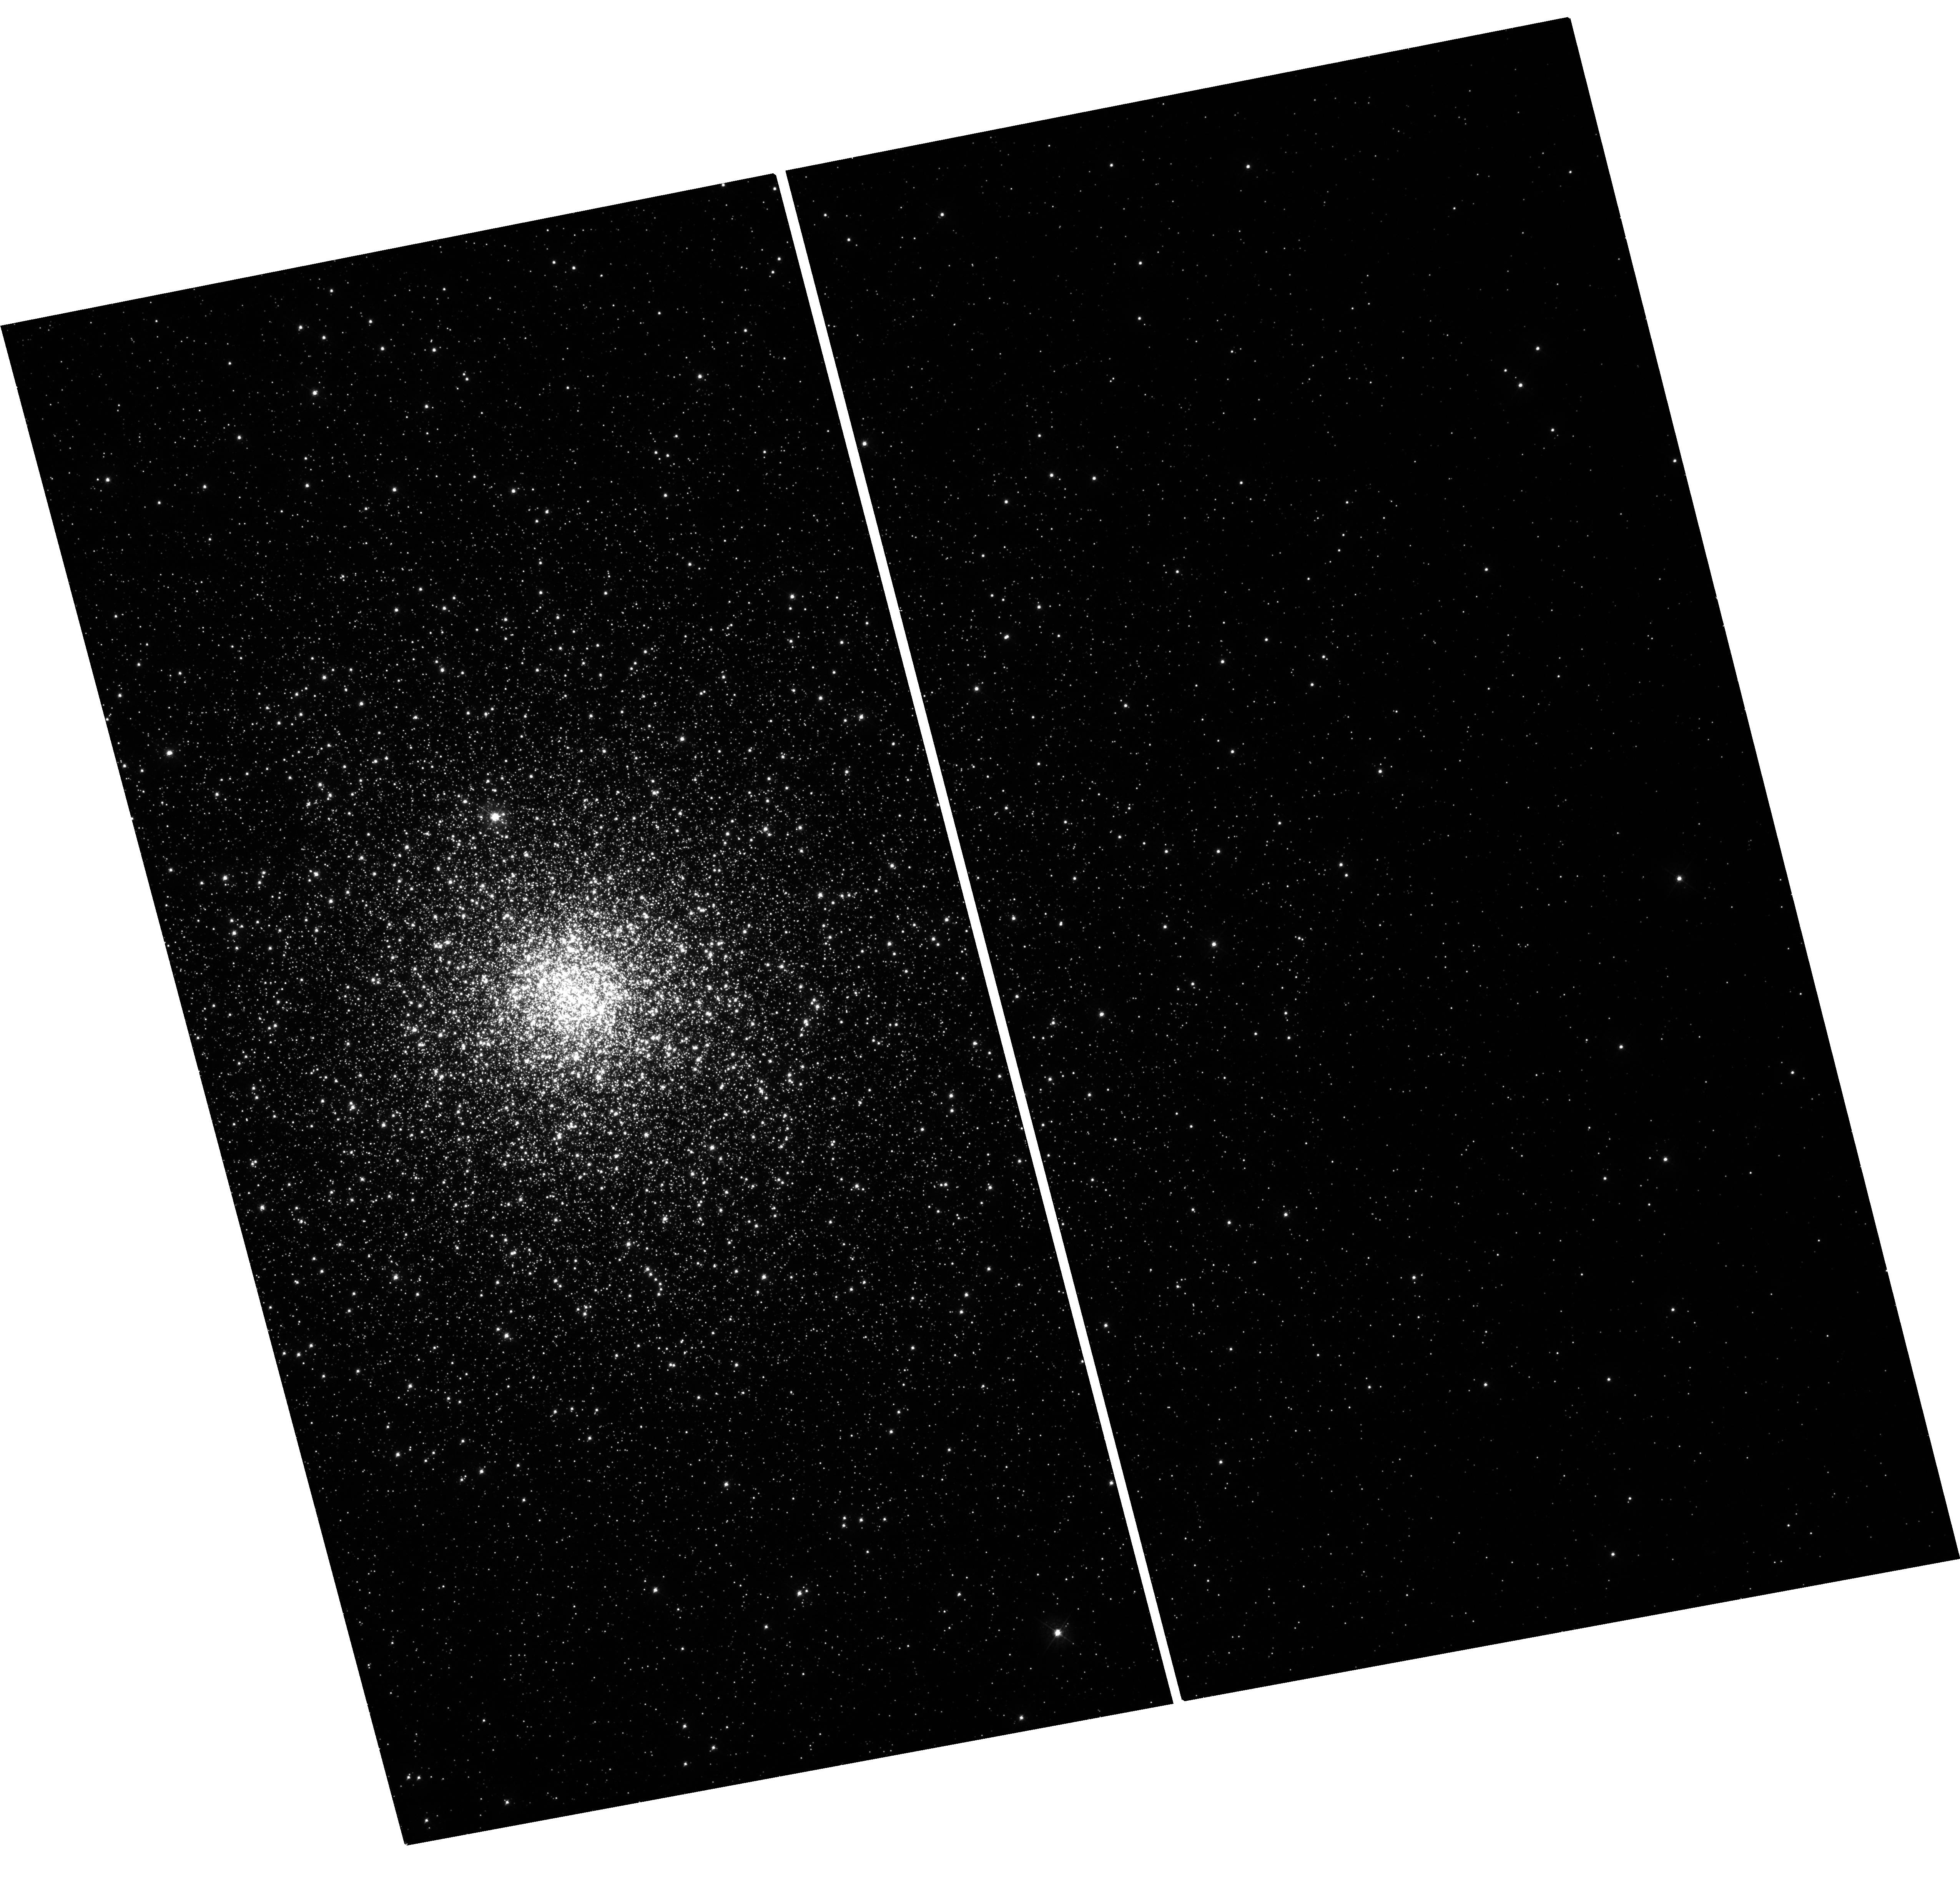
Target: NGC6864. Instrument: WFC3/UVIS. Filter: F438W. Exposure: 21 min. Observation ID: hst_11628_10_wfc3_uvis_f438w_ib2y10

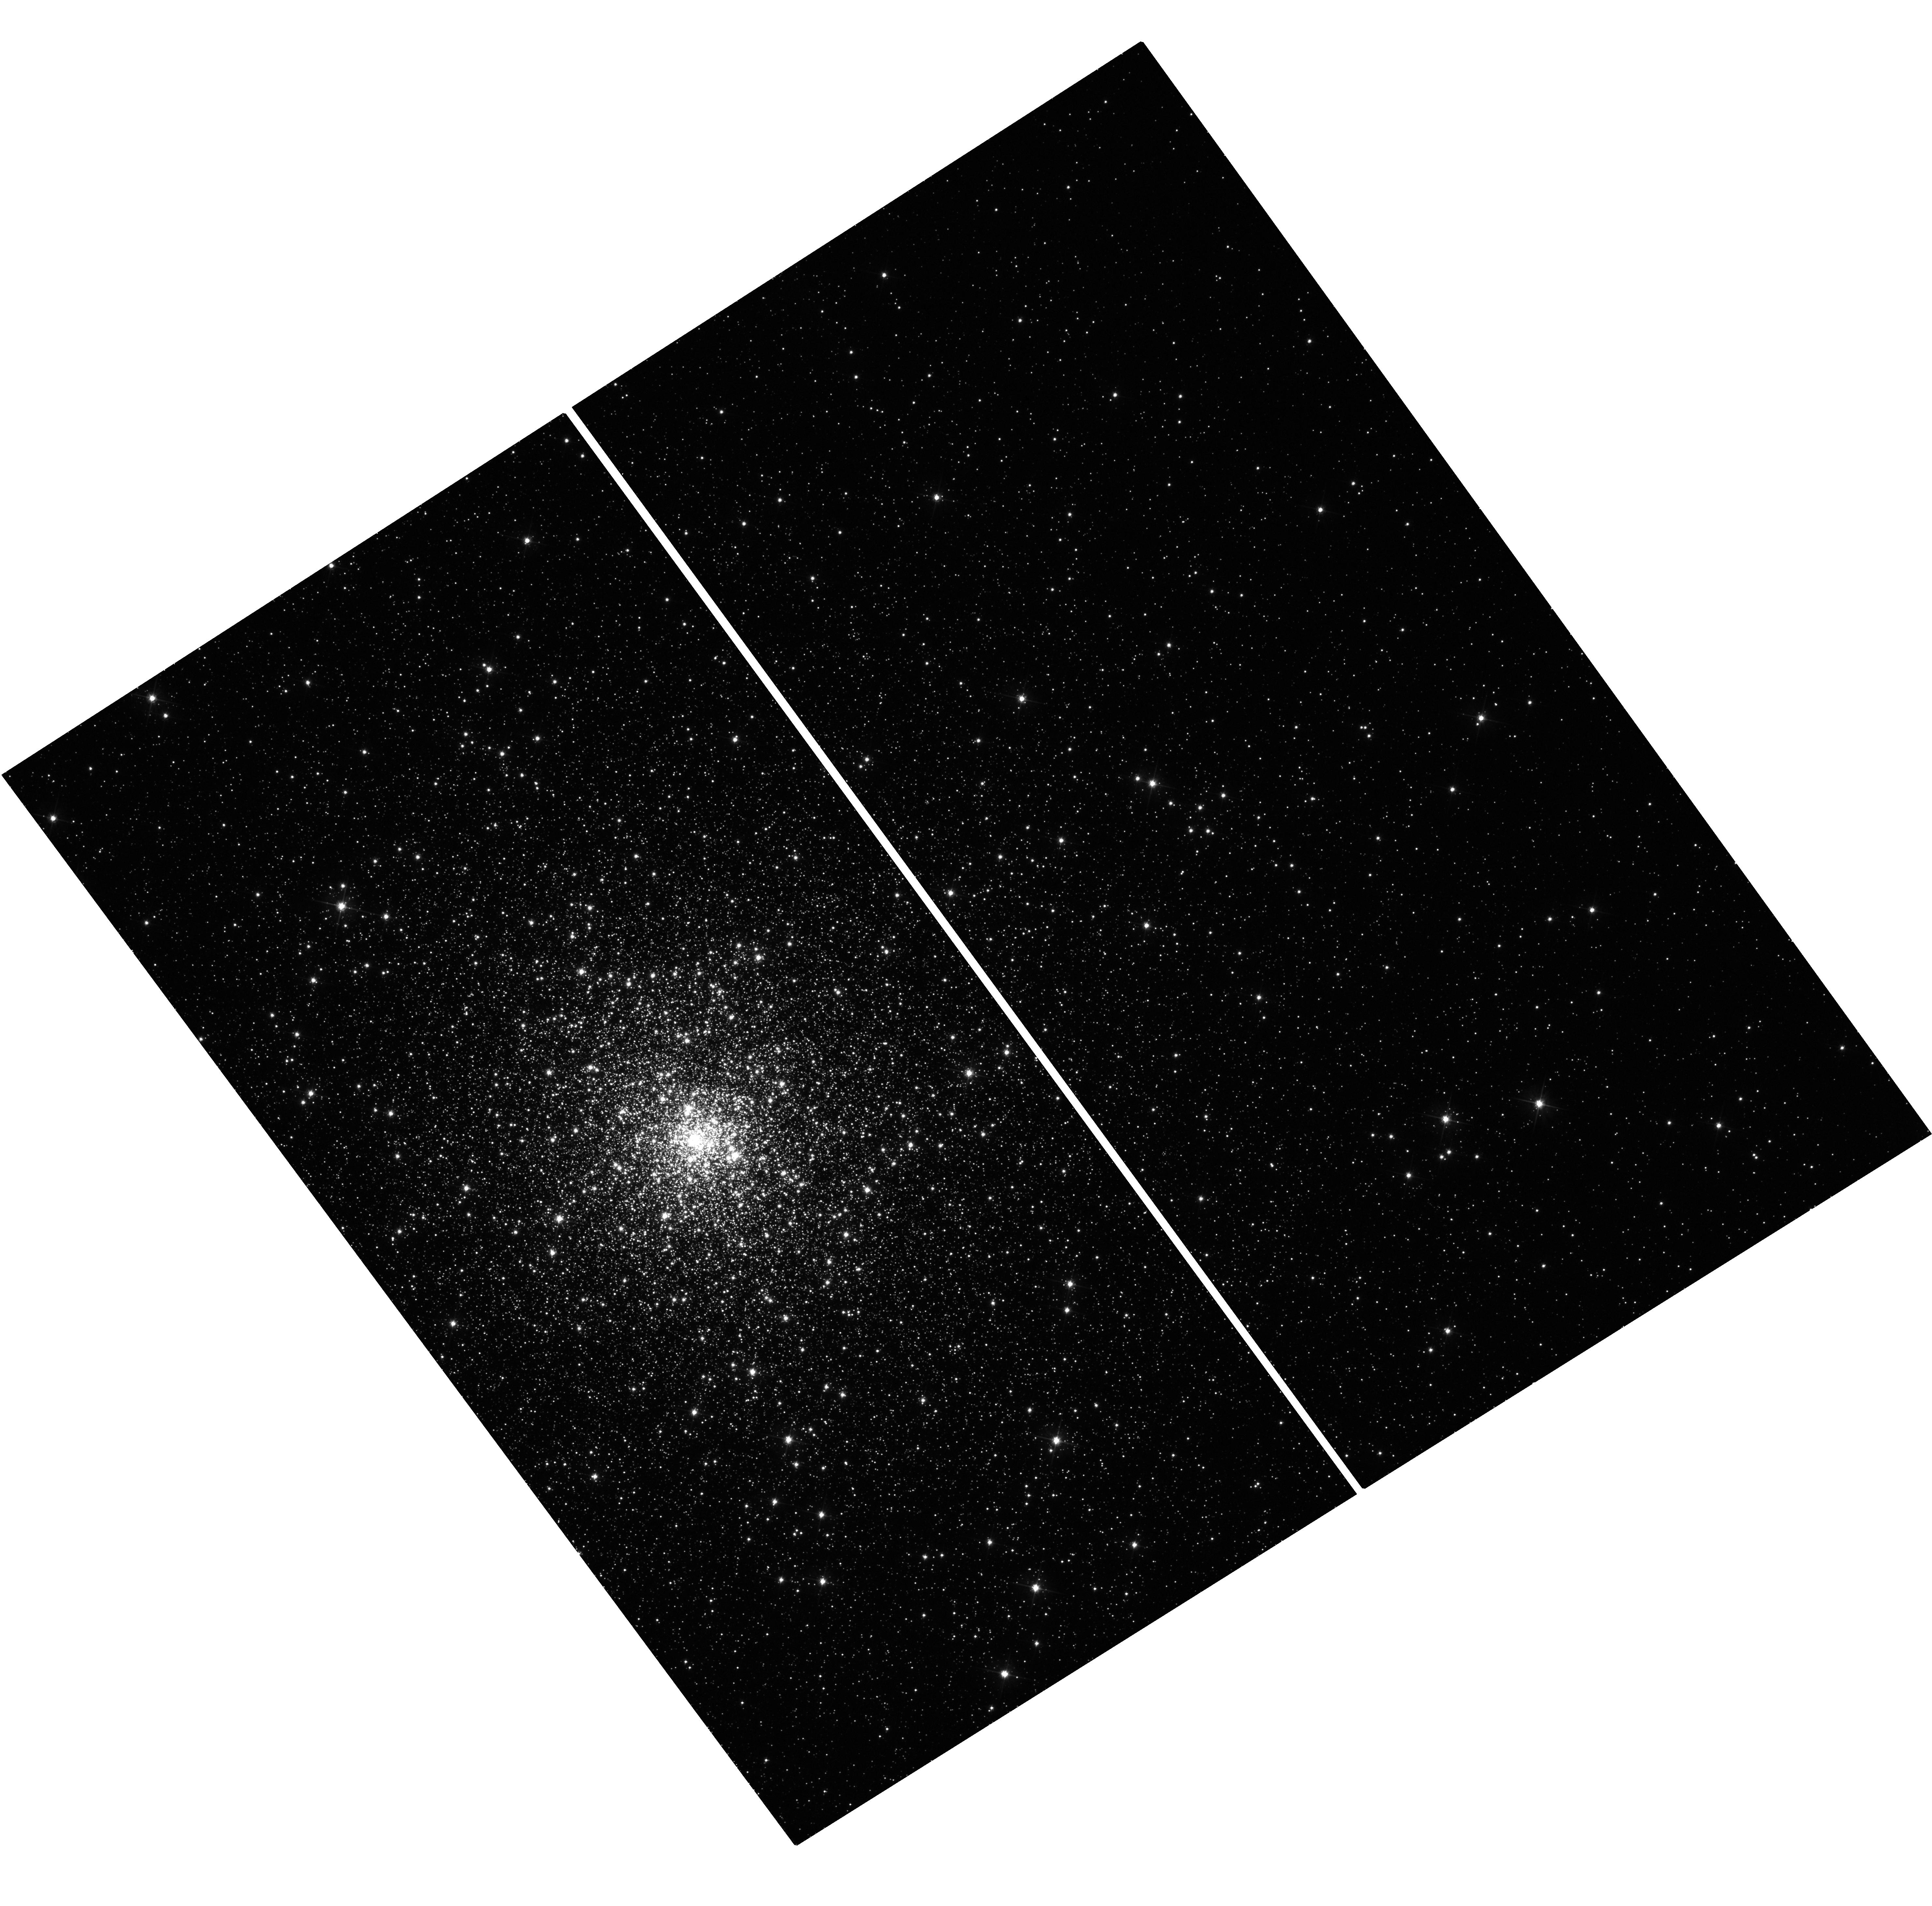
Target: NGC6517. Instrument: WFC3/UVIS. Filter: F555W. Exposure: 21 min. Observation ID: hst_11628_09_wfc3_uvis_f555w_ib2y09

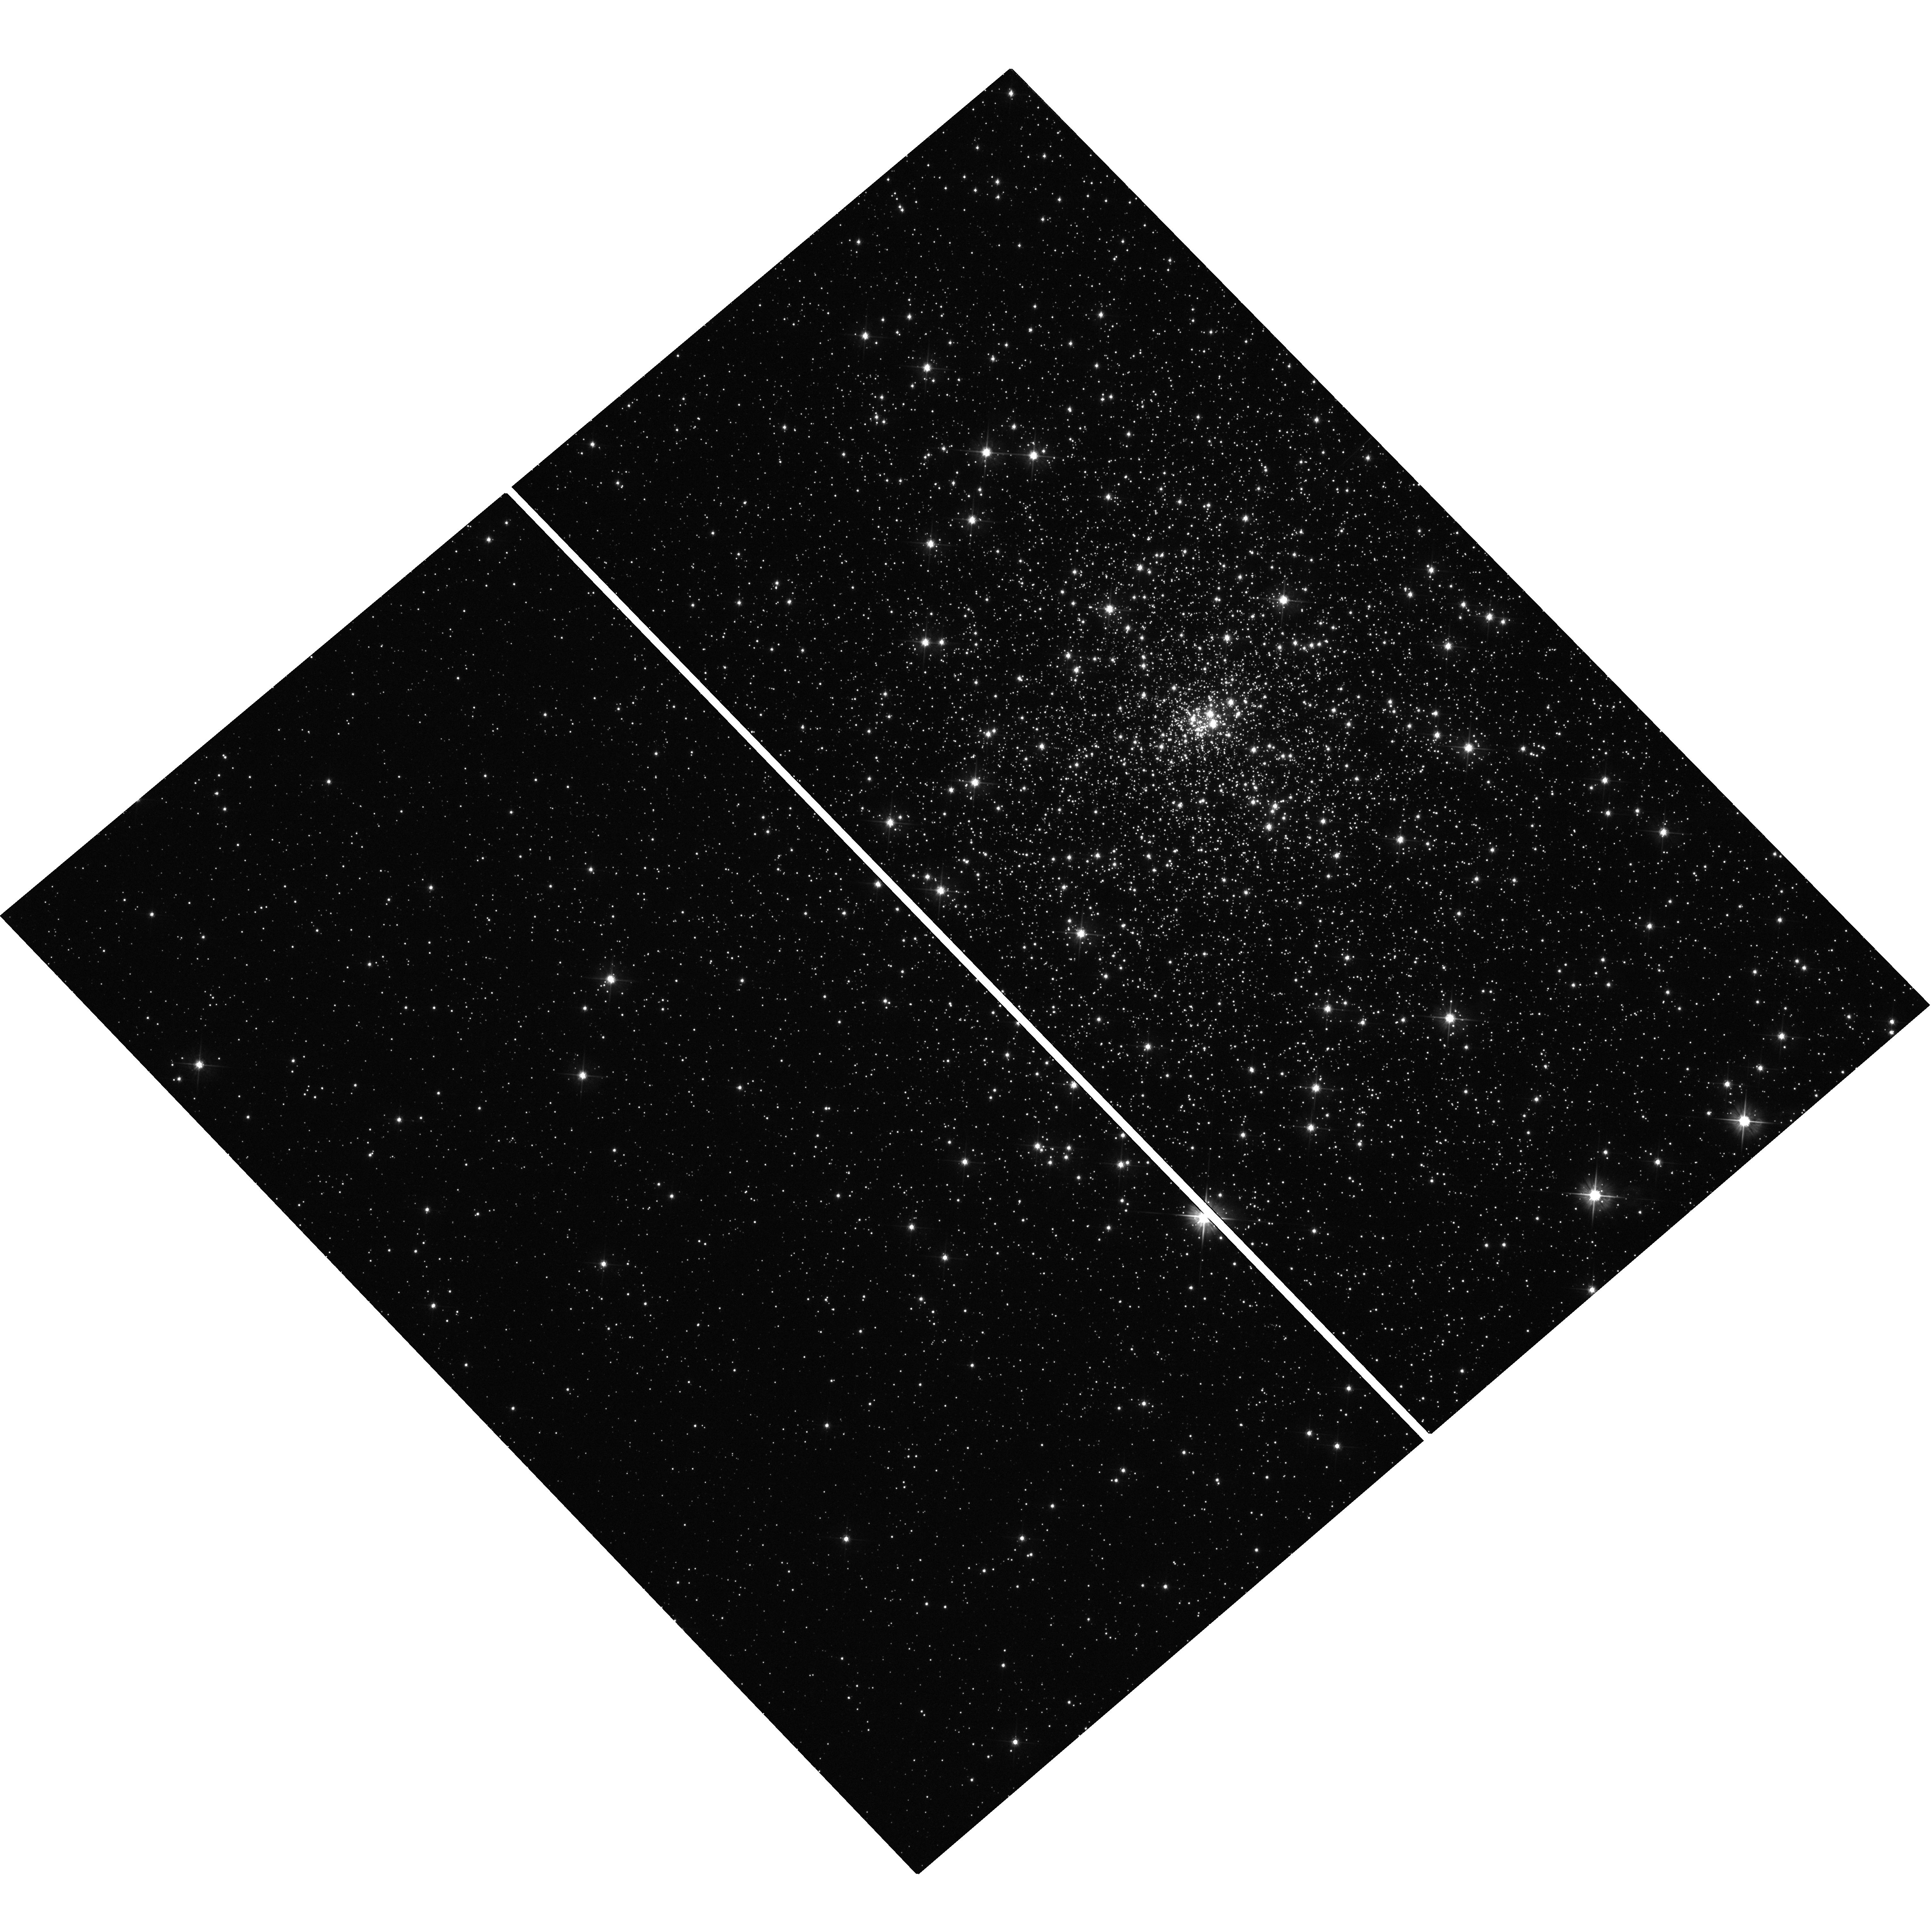
Target: NGC6256. Instrument: WFC3/UVIS. Filter: F555W. Exposure: 18 min. Observation ID: hst_11628_03_wfc3_uvis_f555w_ib2y03

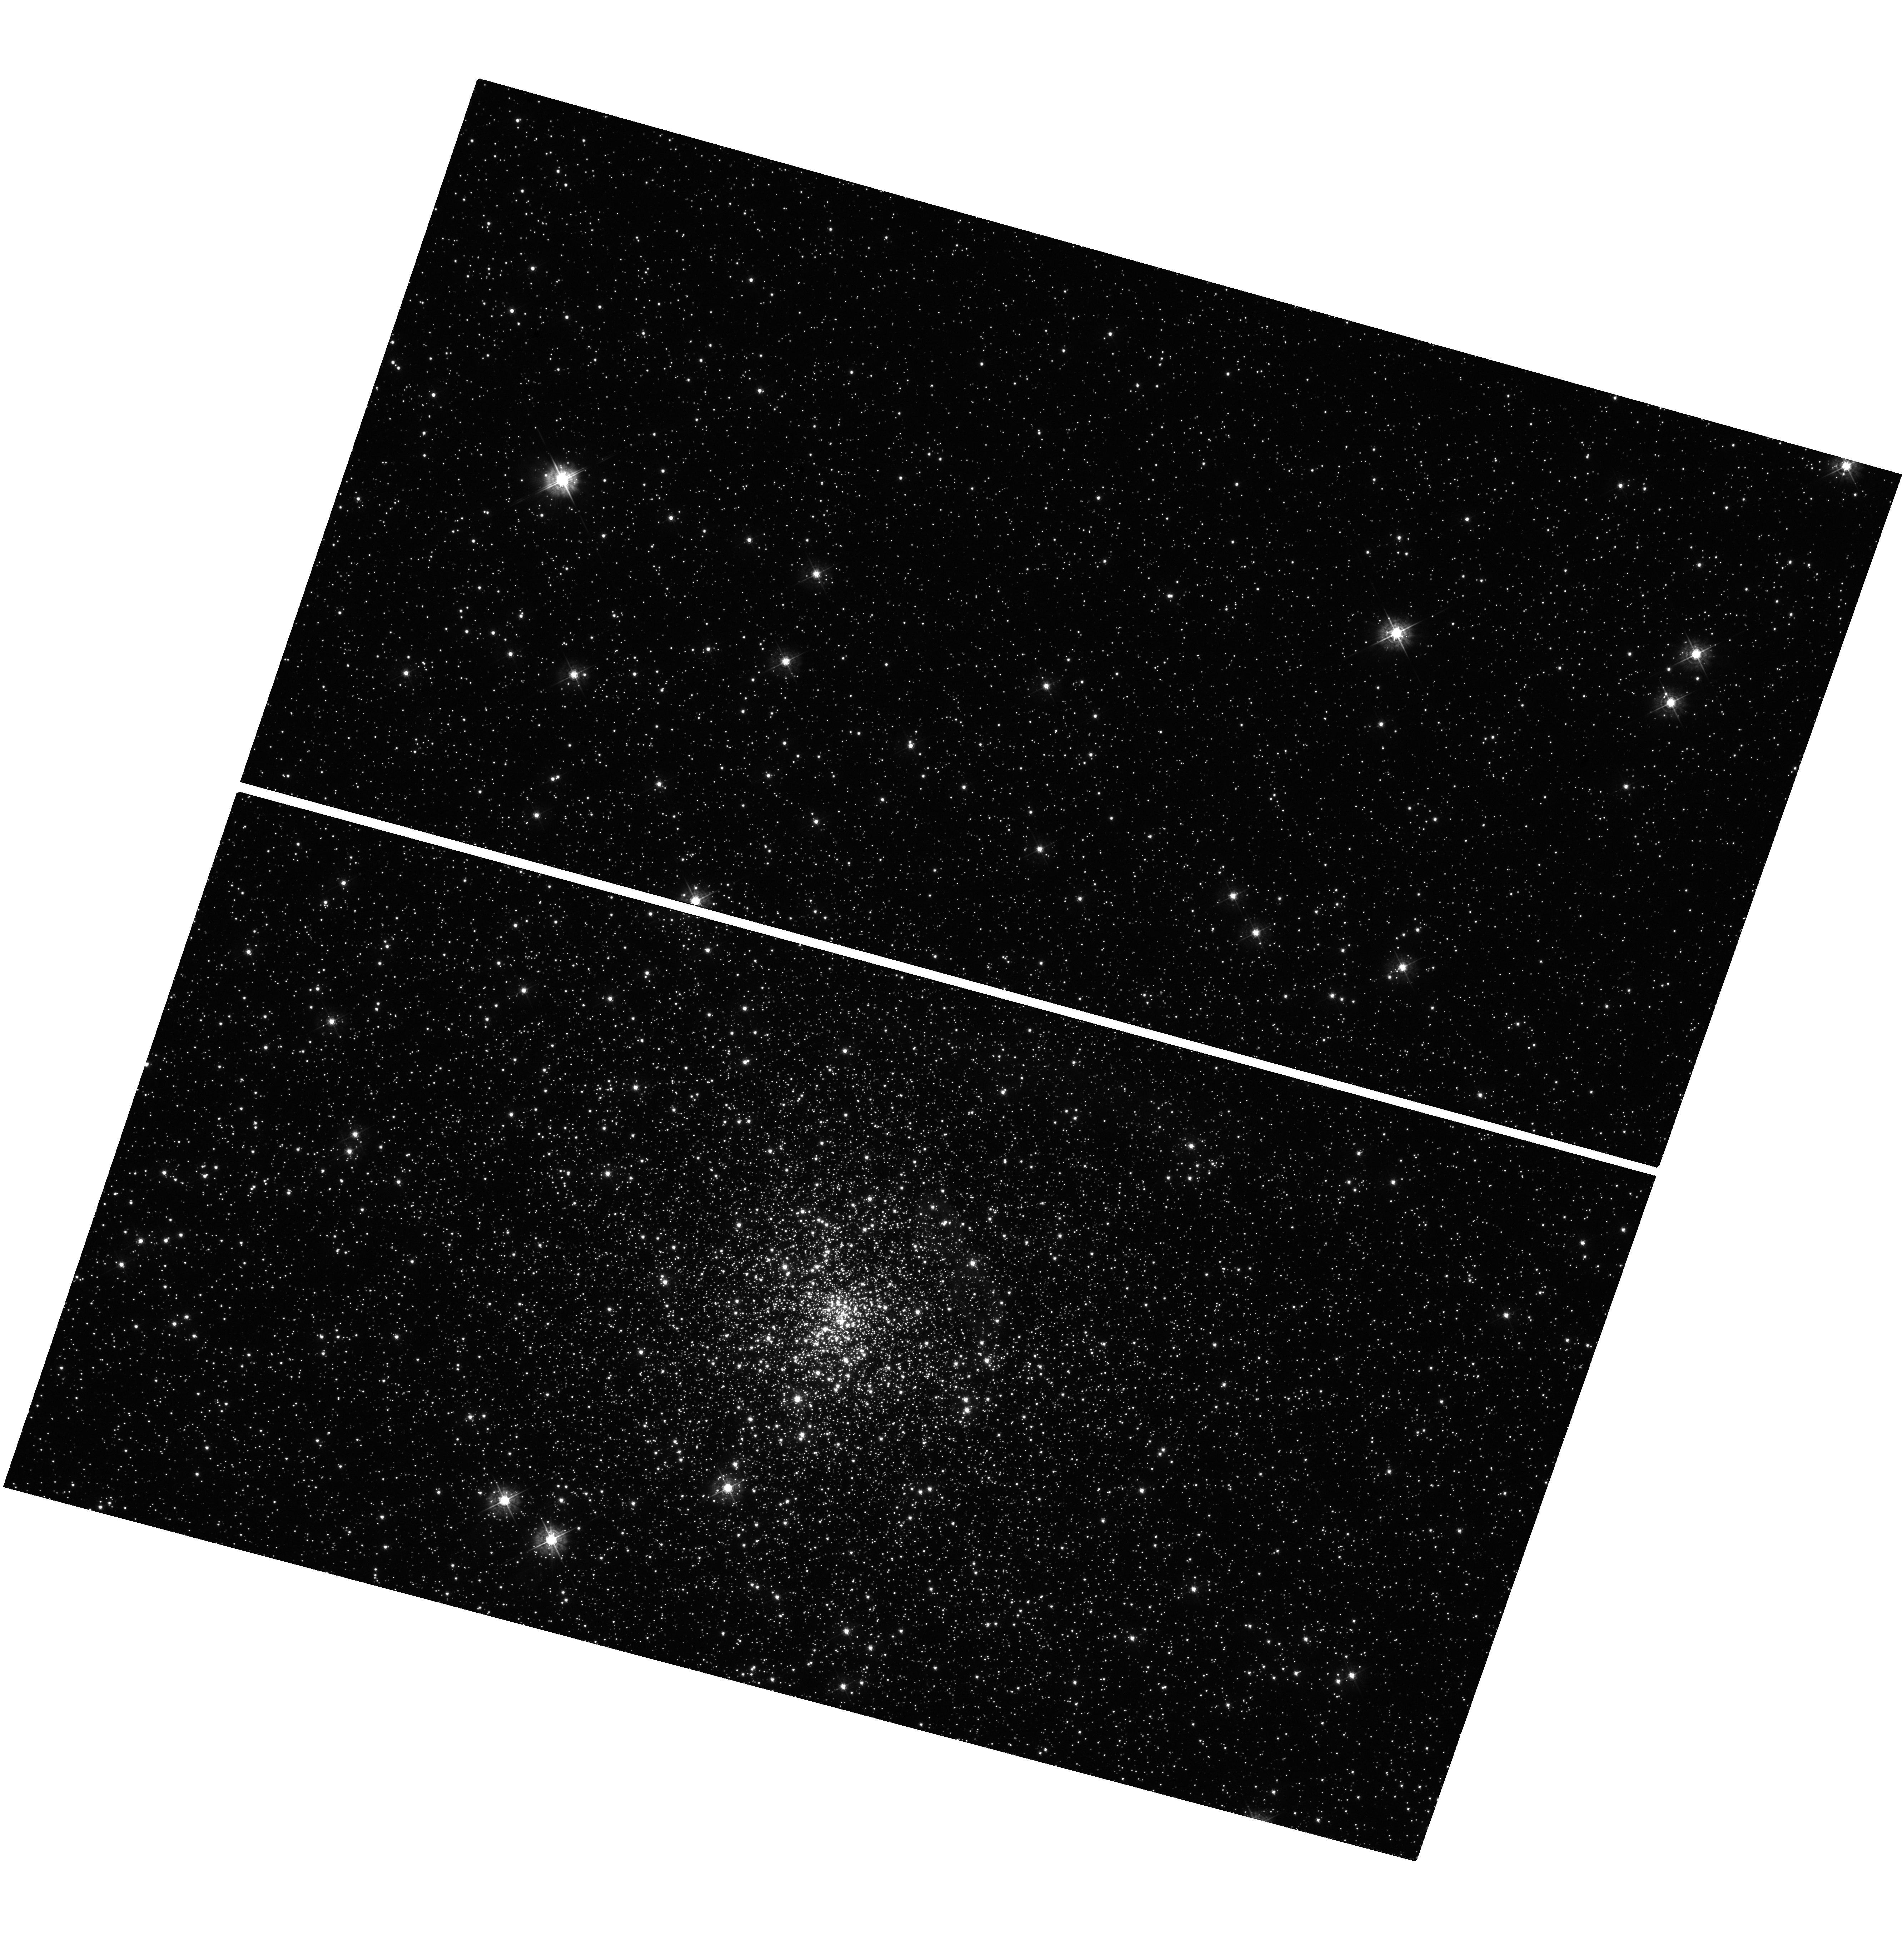
Target: NGC6453. Instrument: WFC3/UVIS. Filter: F438W. Exposure: 22 min. Observation ID: hst_11628_08_wfc3_uvis_f438w_ib2y08

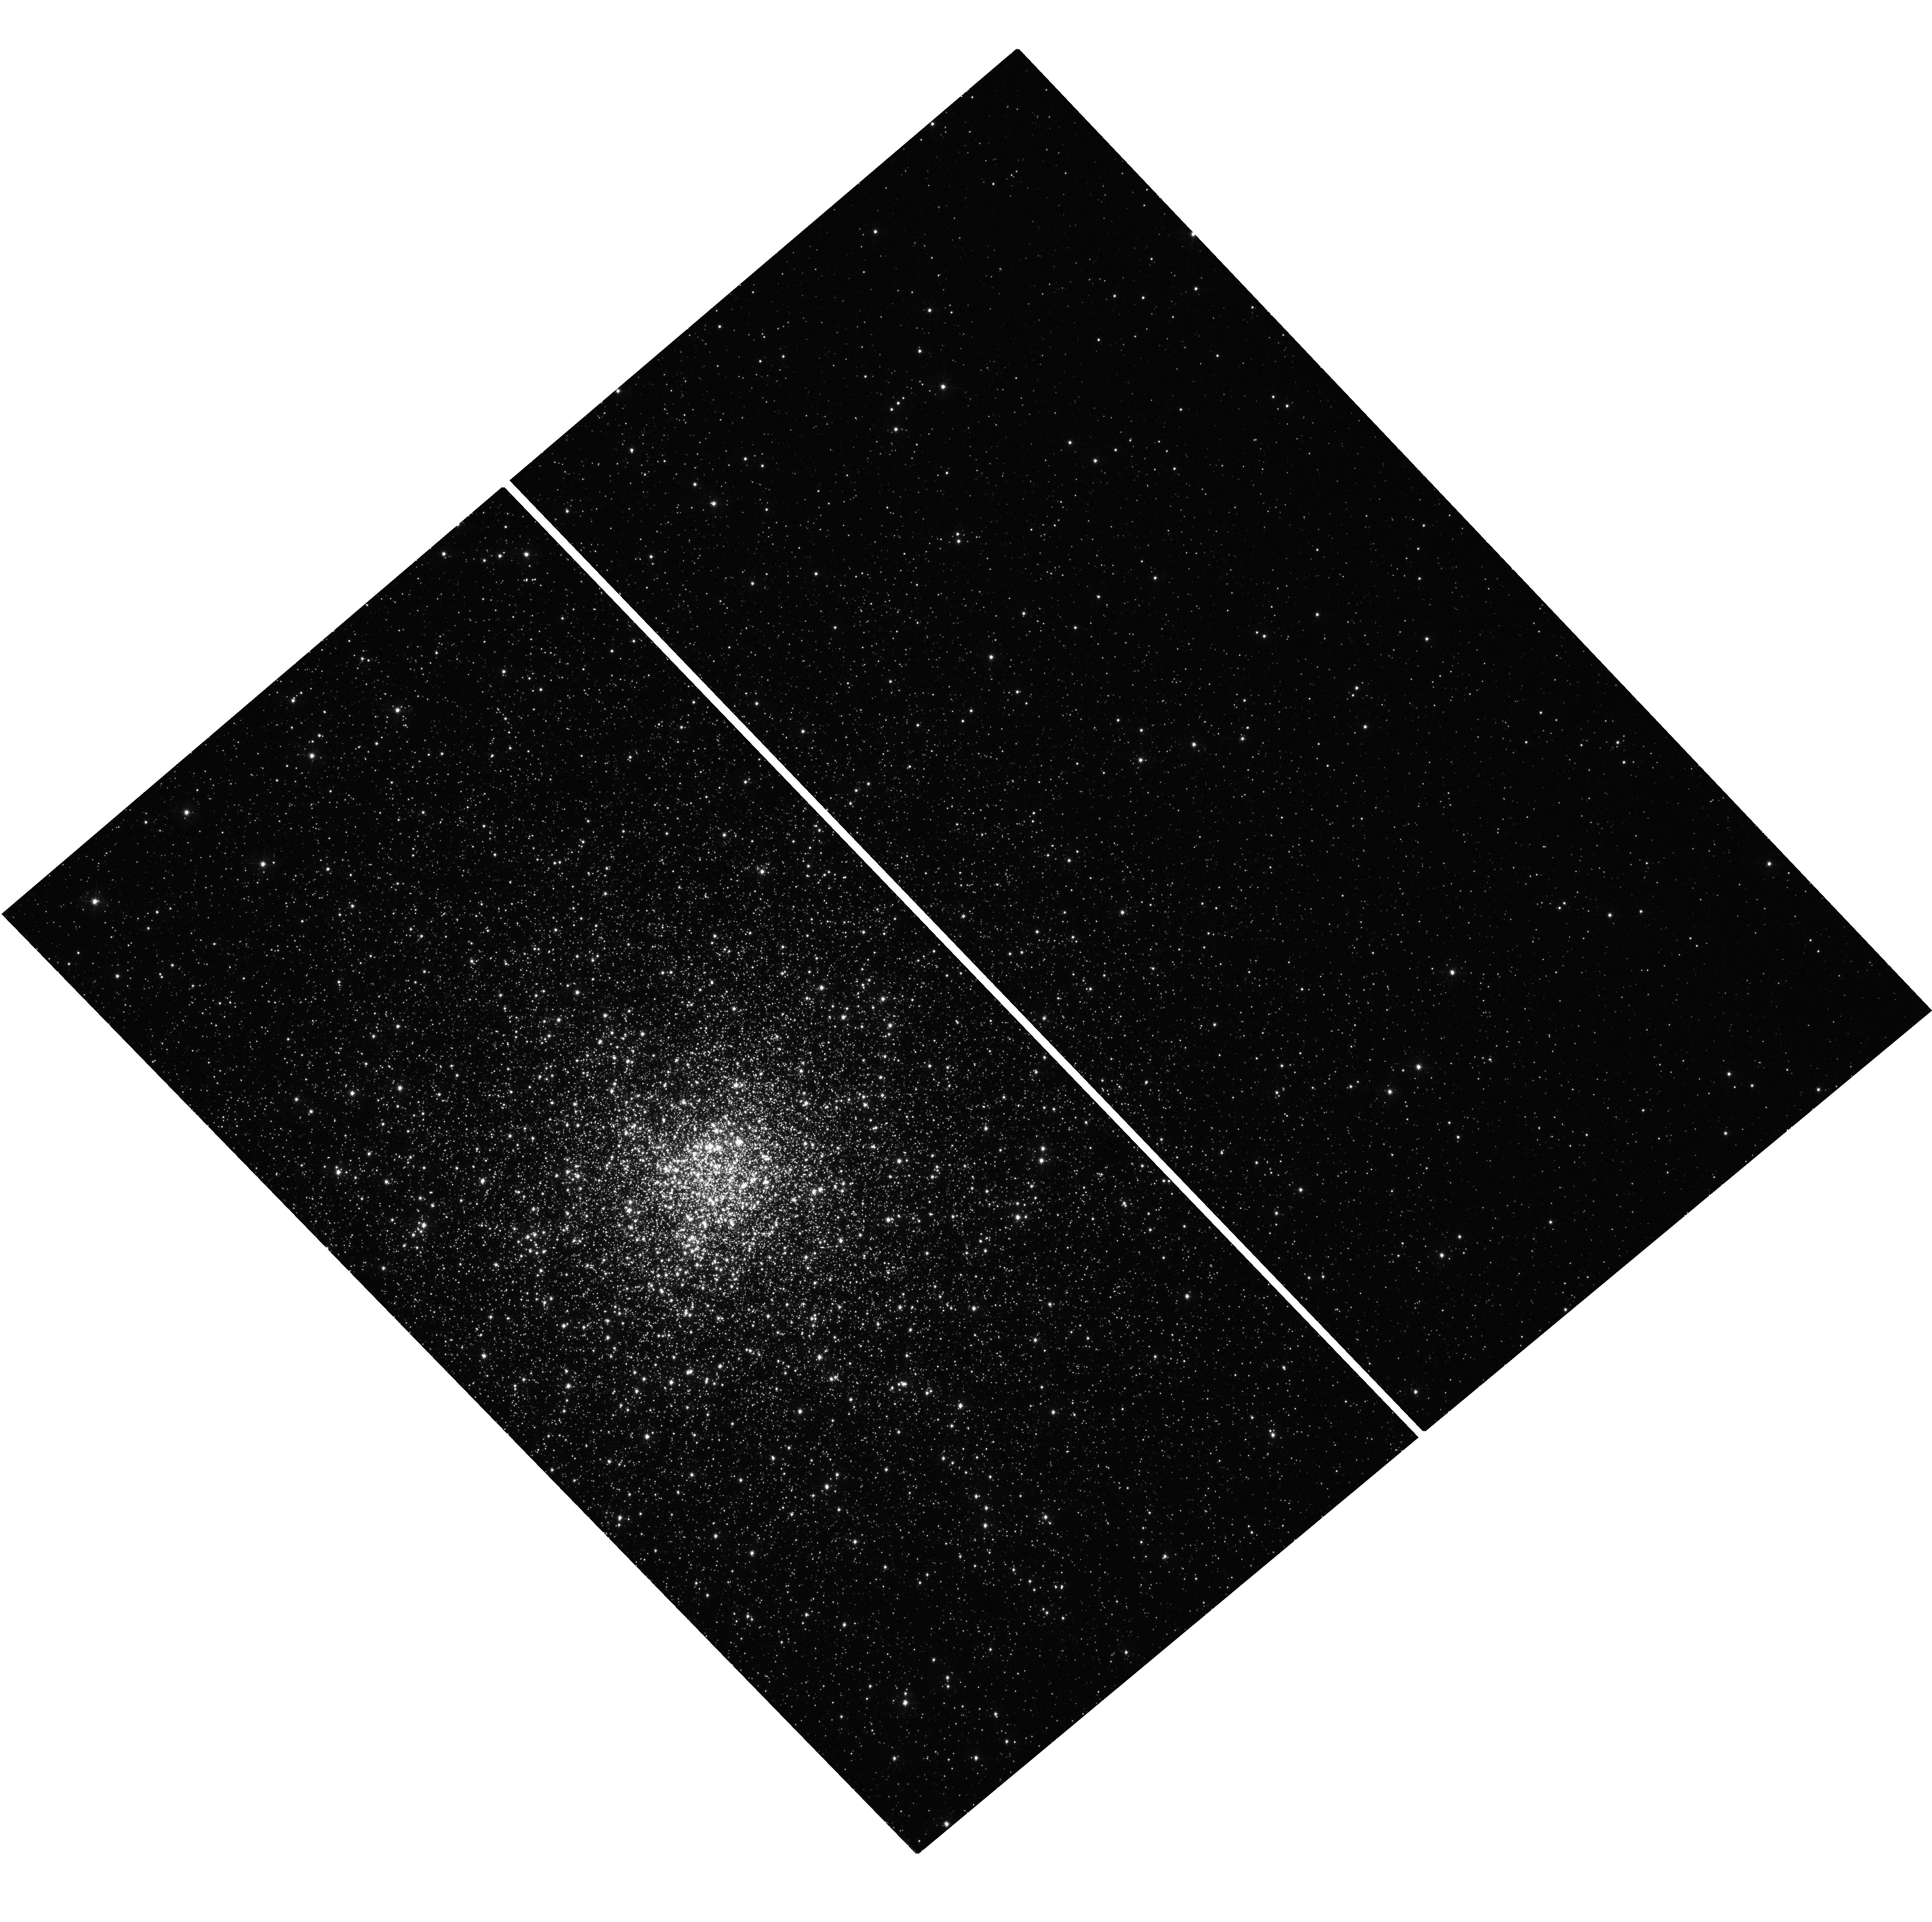
Target: NGC6139. Instrument: WFC3/UVIS. Filter: F438W. Exposure: 22 min. Observation ID: hst_11628_02_wfc3_uvis_f438w_ib2y02

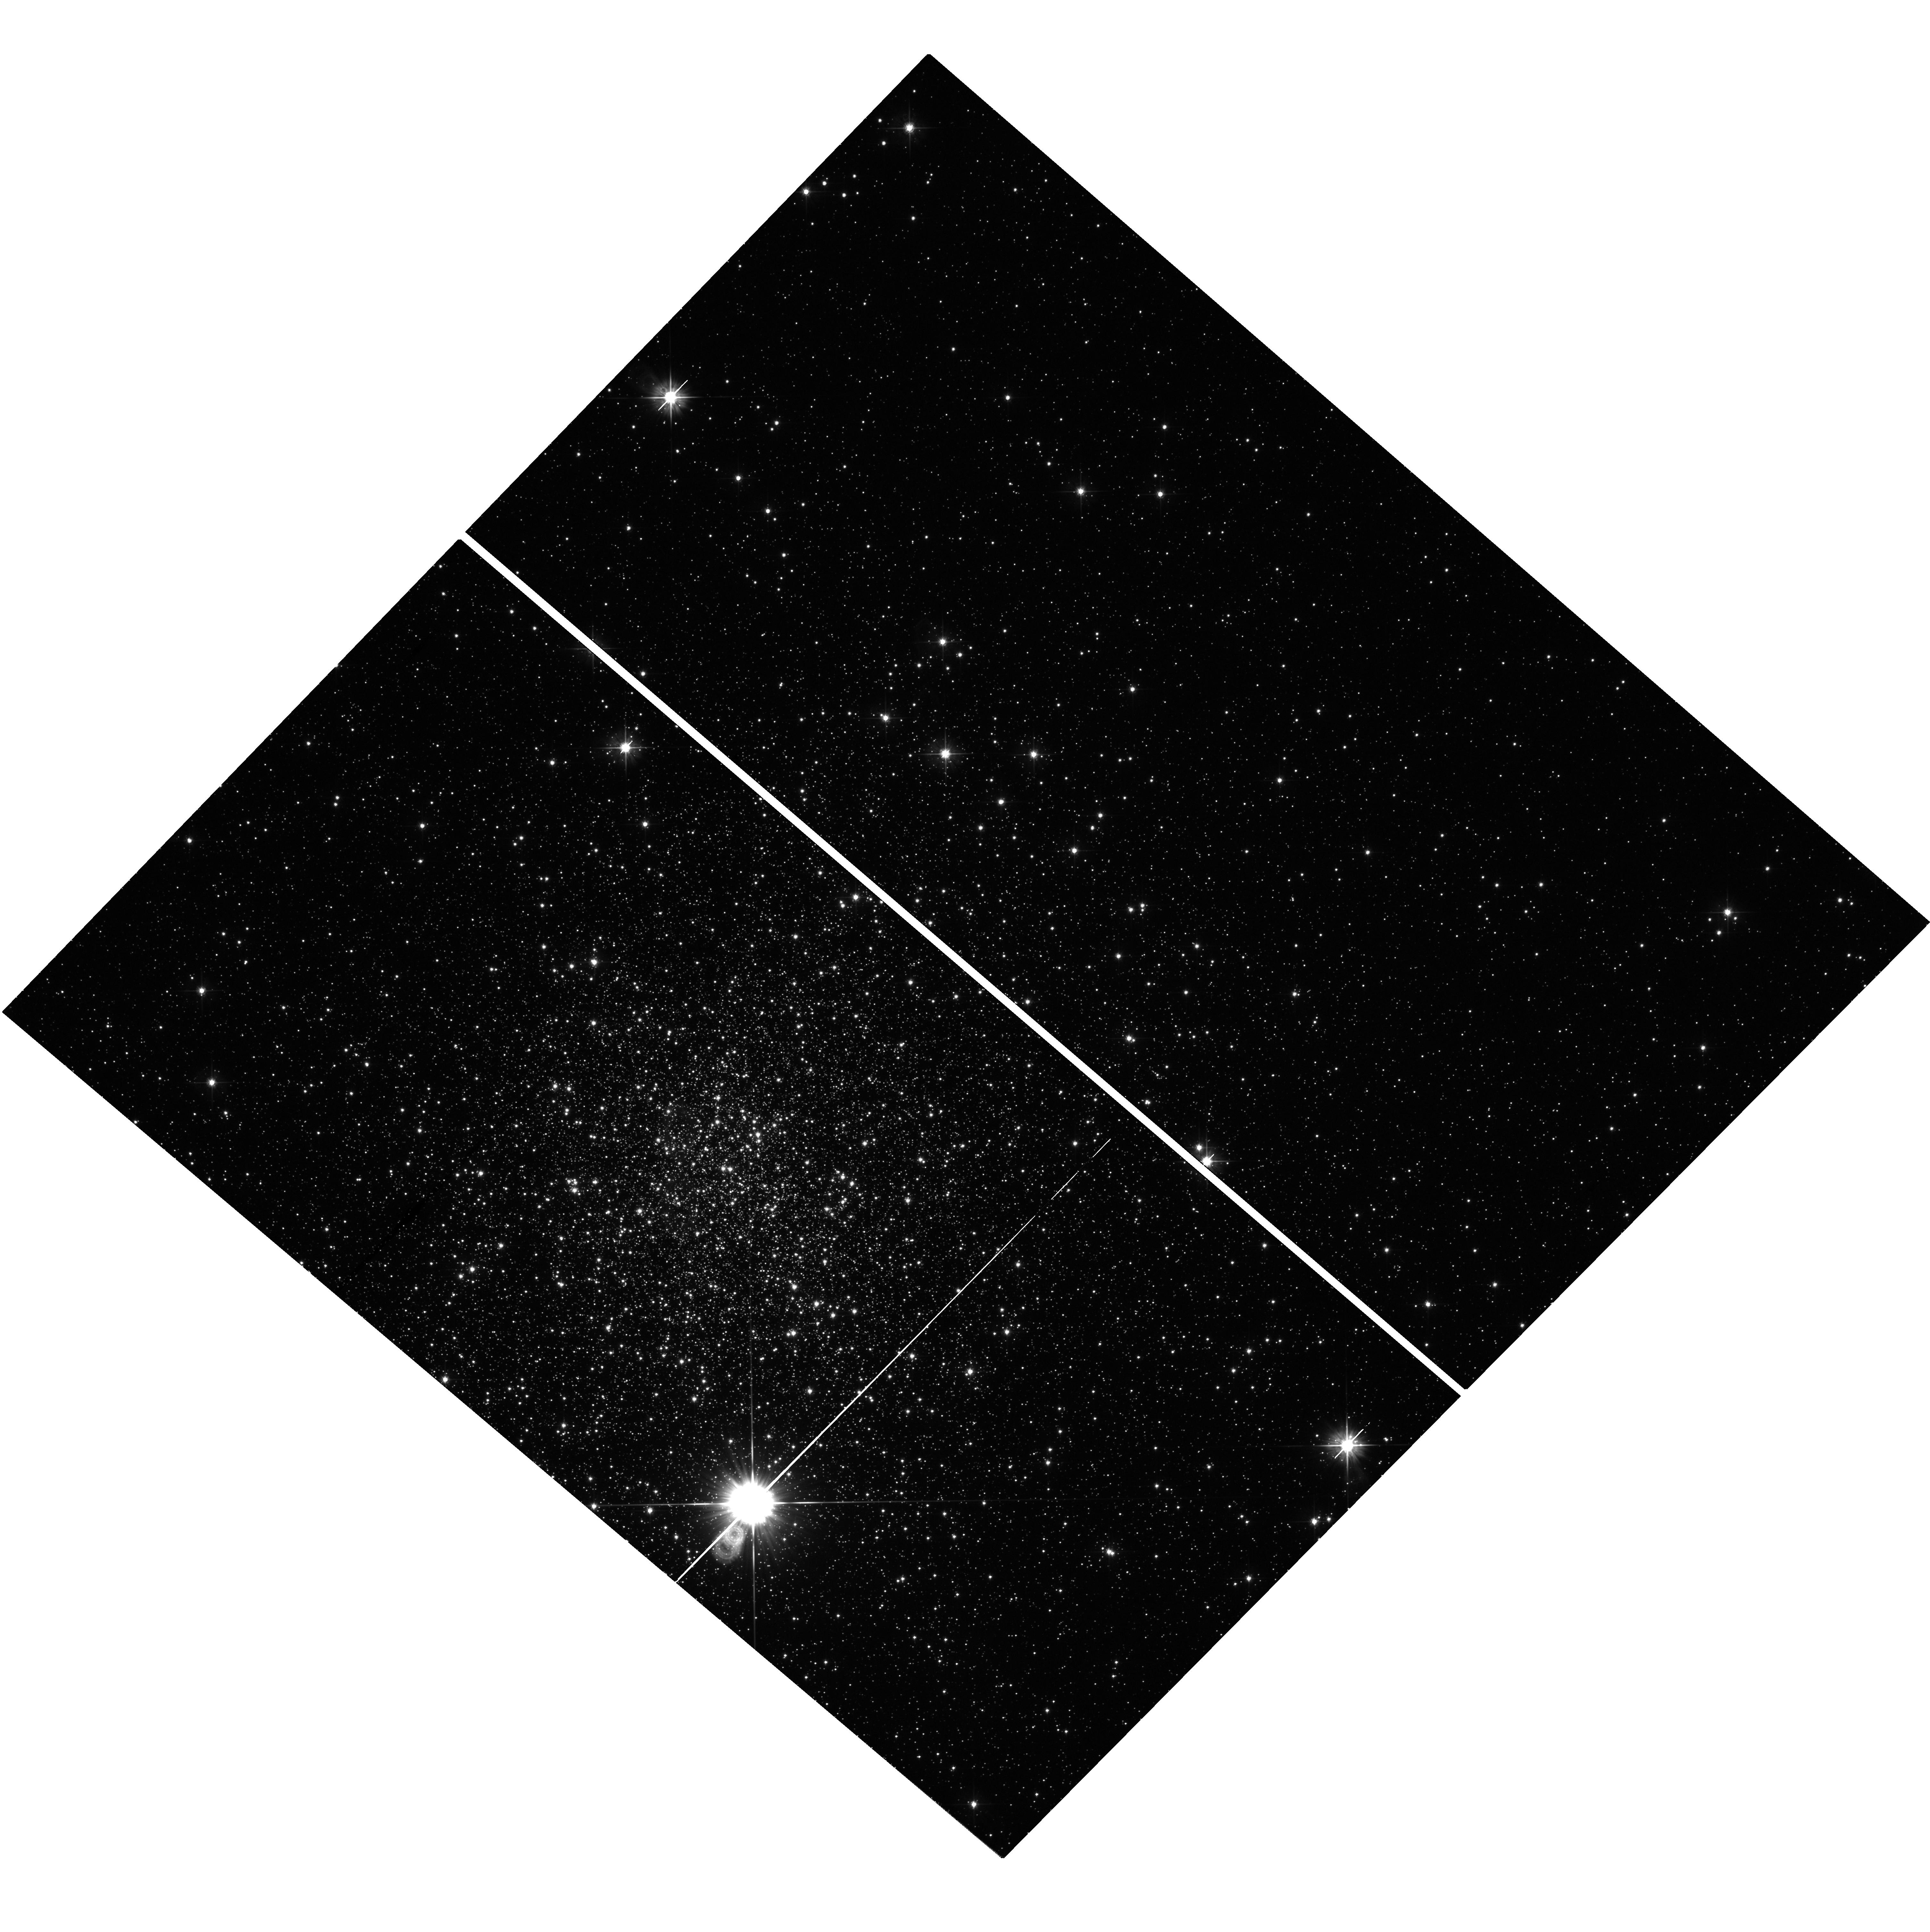
Target: NGC6380. Instrument: WFC3/UVIS. Filter: F555W. Exposure: 22 min. Observation ID: hst_11628_07_wfc3_uvis_f555w_ib2y07

Globular Cluster Candidates for Hosting a Central Black Hole (PI: Noyola, Eva)

We are continuing our study of the dynamical properties of globular clusters and we propose to obtain surface brightness profiles for high concentration clusters. Our results to date show that the distribution of central surface brightness slopes do not conform to standard models. This has important implications for how they form and evolve, and suggest the possible presence of central intermediate-mass black holes. From our previous archival proposals (AR-9542 and AR-10315), we find that many high concentration globular clusters do not have flat cores or steep central cusps, instead they show weak cusps. Numerical simulations suggest that clusters with weak cusps may harbor intermediate-mass black holes and we have one confirmation of this connection with omega Centauri. This cluster shows a shallow cusp in its surface brightness profile, while kinematical measurements suggest the presence of a black hole in its center. Our goal is to extend these studies to a sample containing 85% of the Galactic globular clusters with concentrations higher than 1.7 and look for objects departing from isothermal behavior. The ACS globular cluster survey (GO-10775) provides enough objects to have an excellent coverage of a wide range of galactic clusters, but it contains only a couple of the ones with high concentration. The proposed sample consists of clusters whose light profile can only be adequately measured from space-based imaging. This would take us close to completeness for the high concentration cases and therefore provide a more complete list of candidates for containing a central black hole. The dataset will also be combined with our existing kinematic measurements and enhanced with future kinematic studies to perform detailed dynamical modeling.